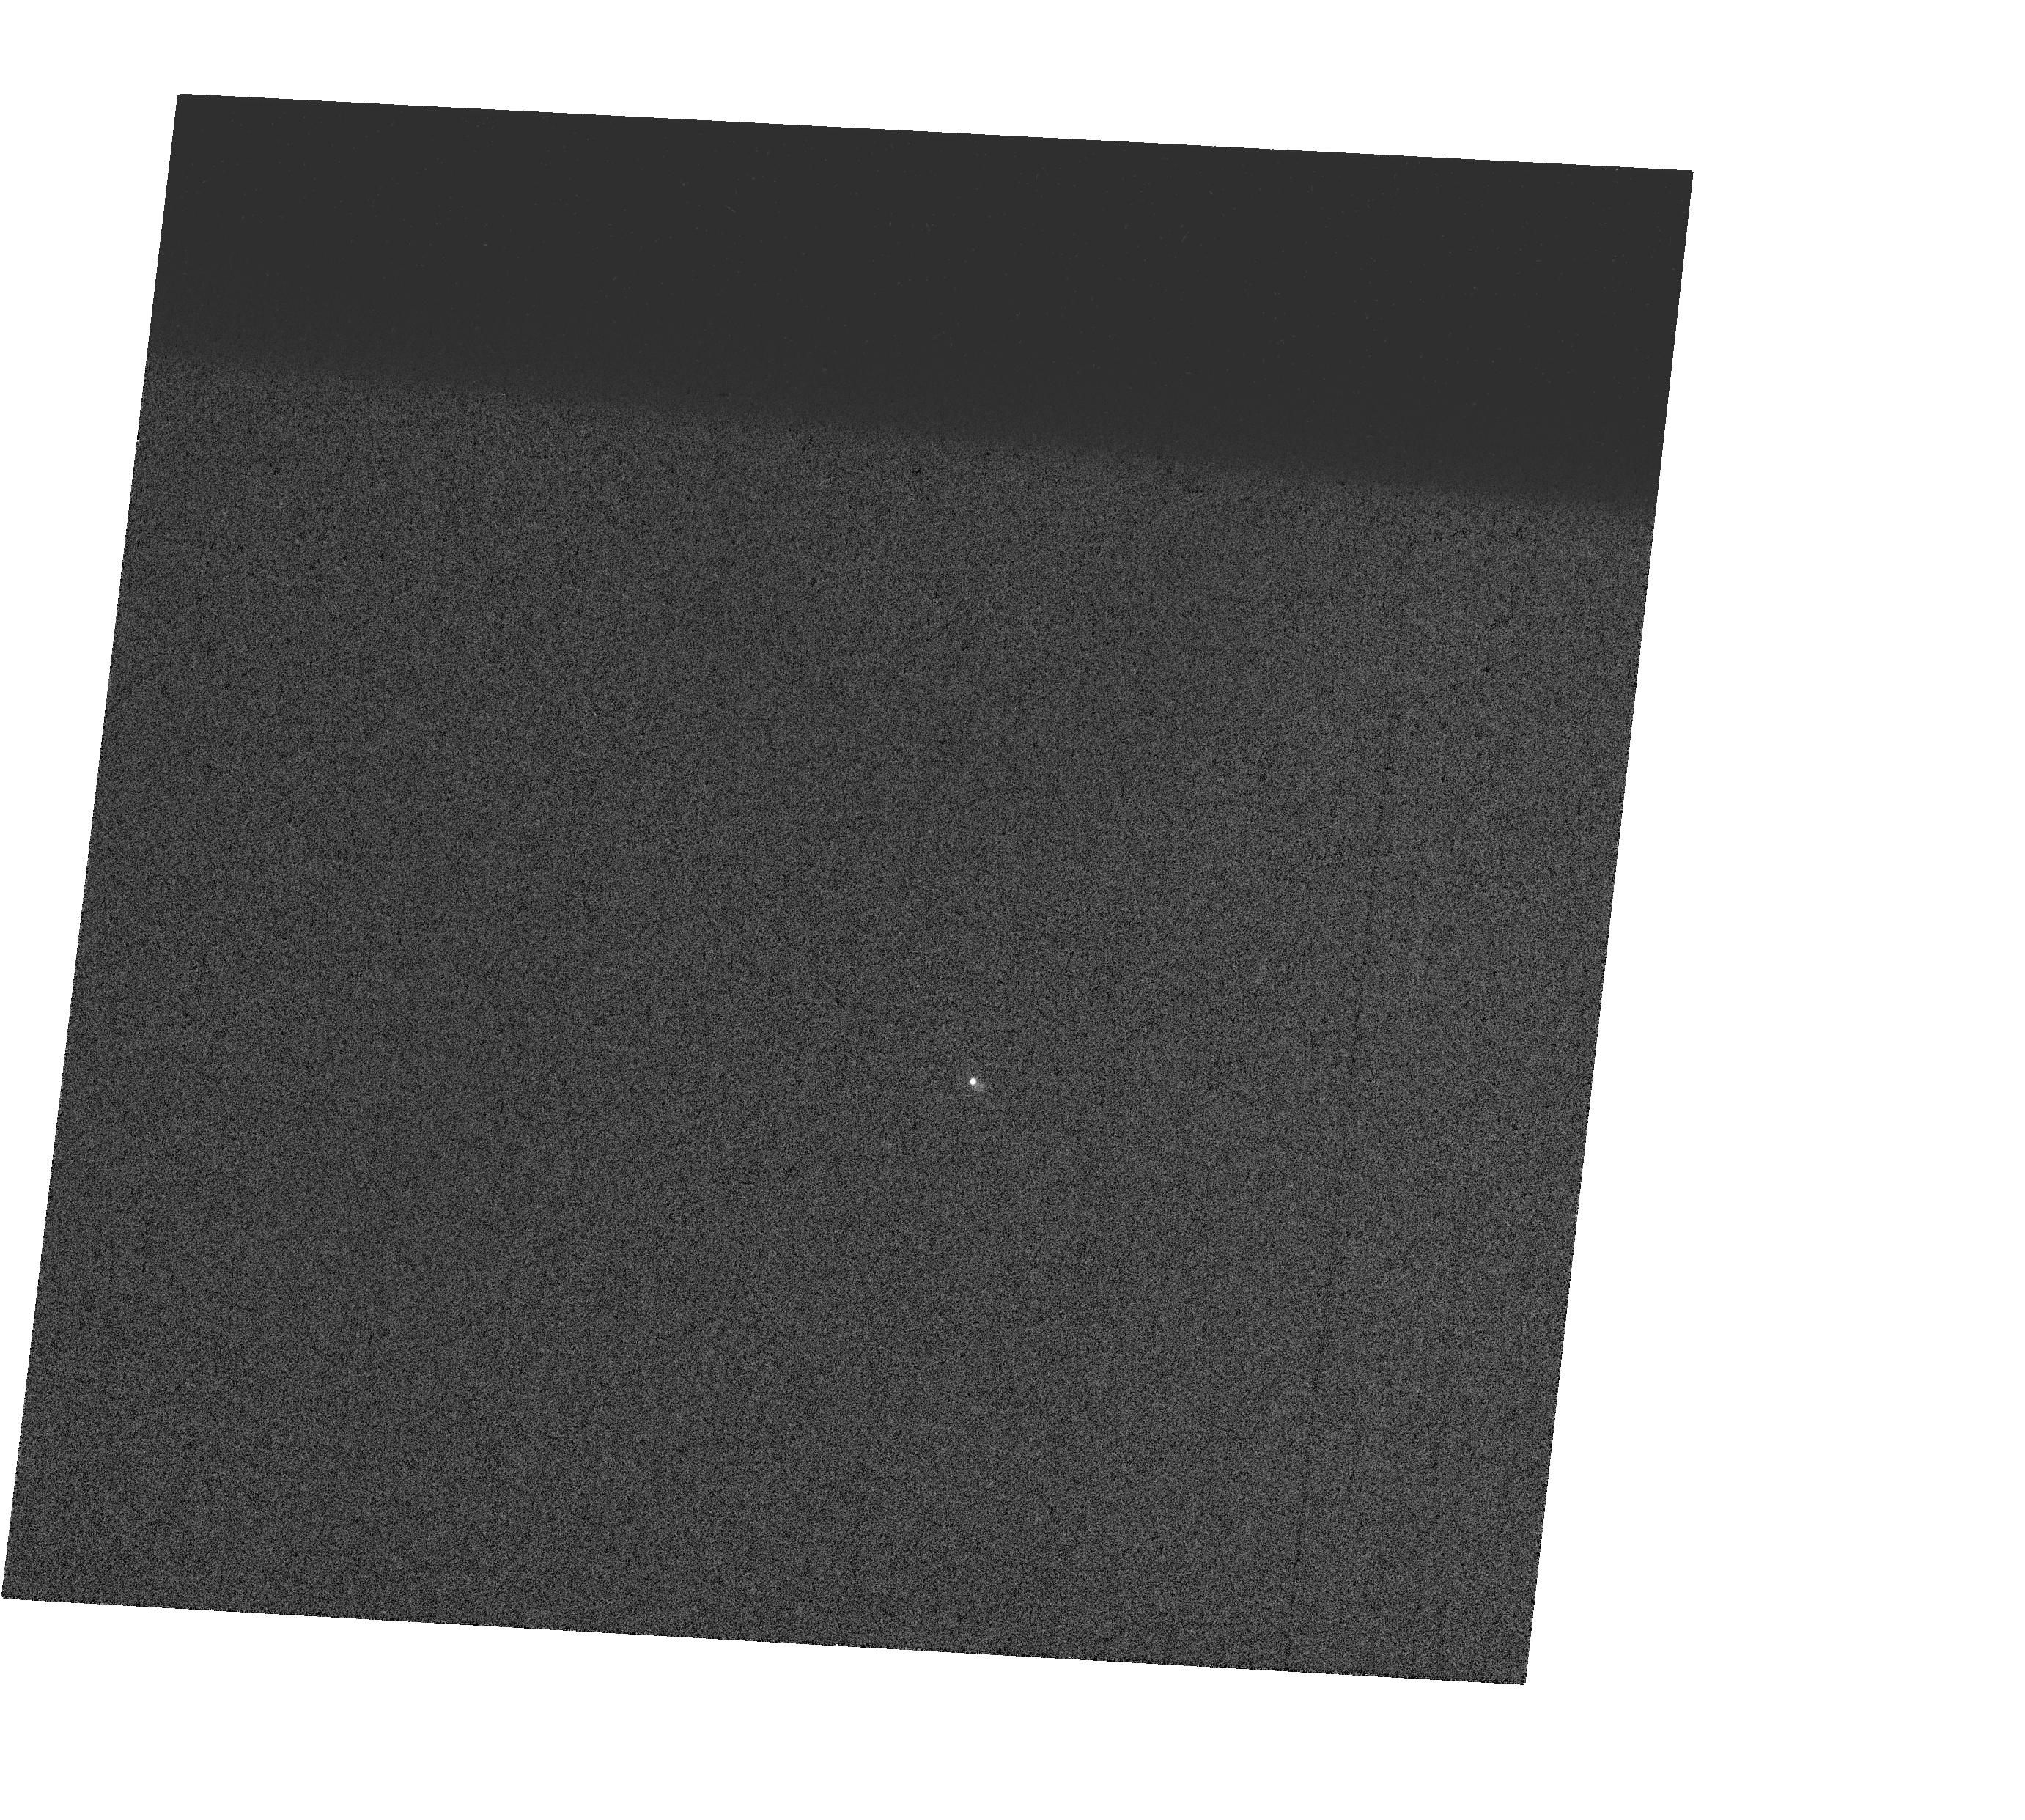
Target: V-AD-LEO. Instrument: WFC3/UVIS. Filter: FQ243N. Exposure: 1 min. Observation ID: hst_17428_08_wfc3_uvis_fq243n_if7108

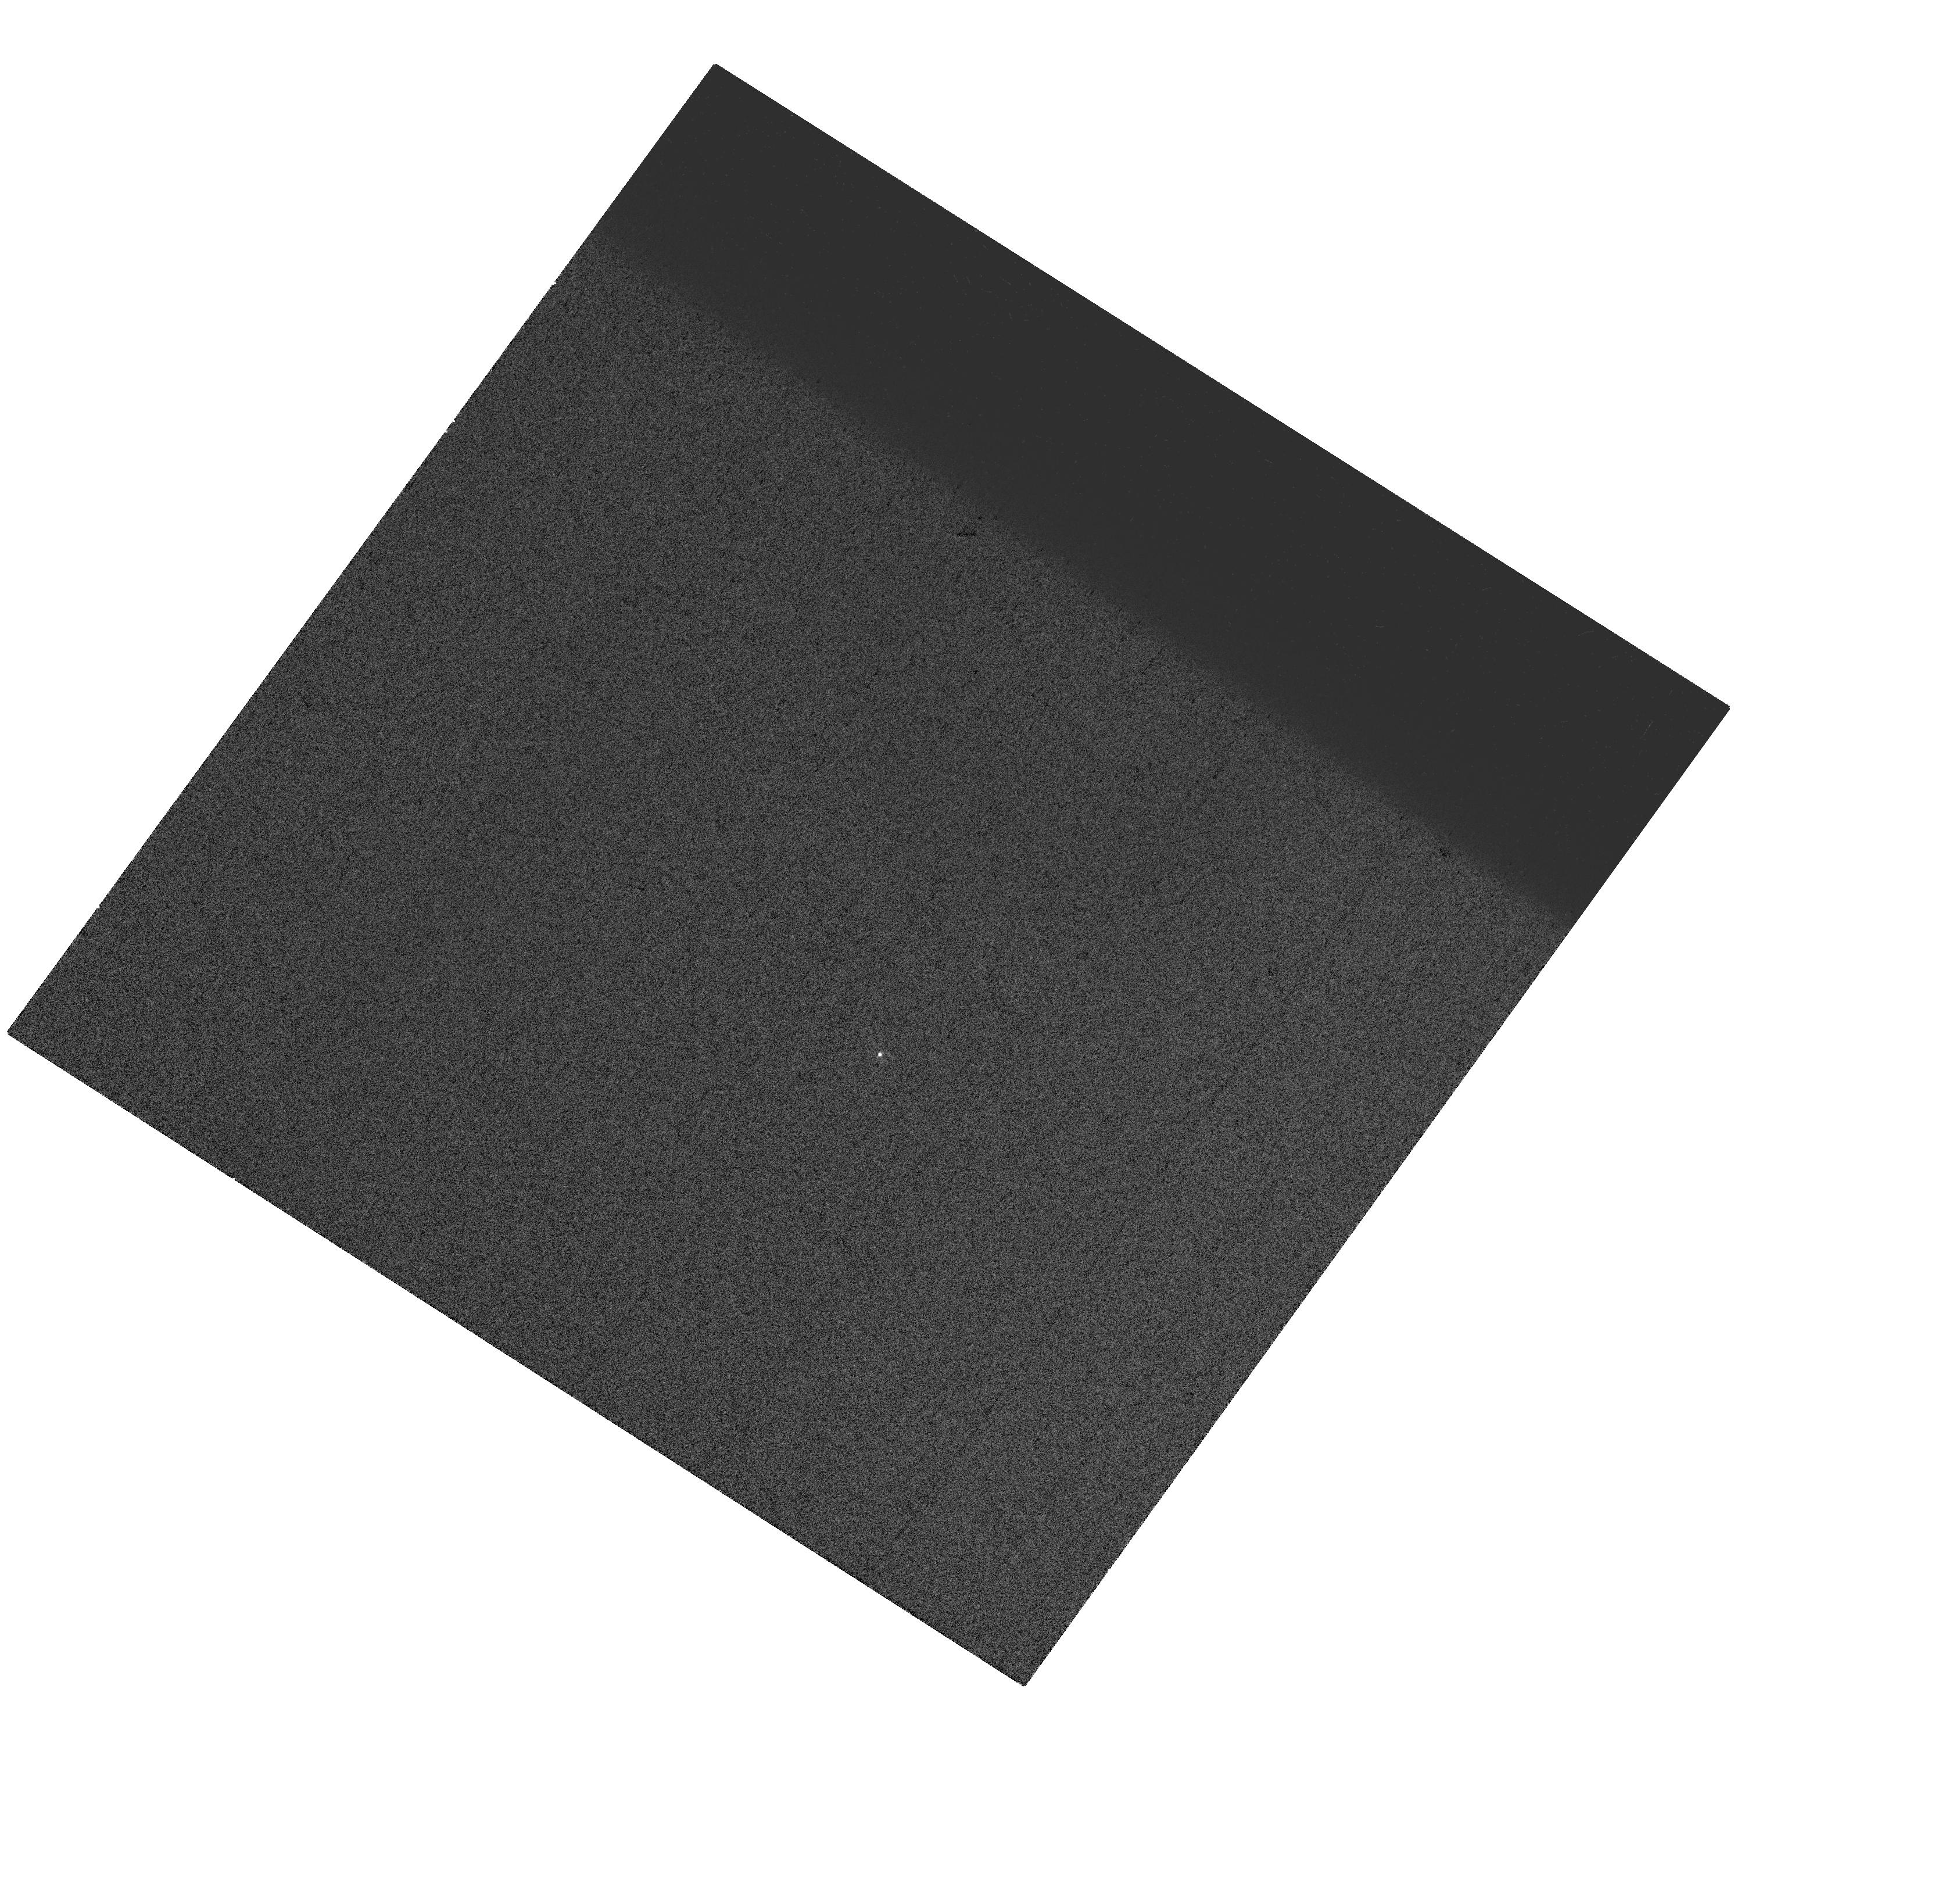
Target: V-YZ-CMI. Instrument: WFC3/UVIS. Filter: FQ243N. Exposure: 1 min. Observation ID: hst_17428_12_wfc3_uvis_fq243n_if7112

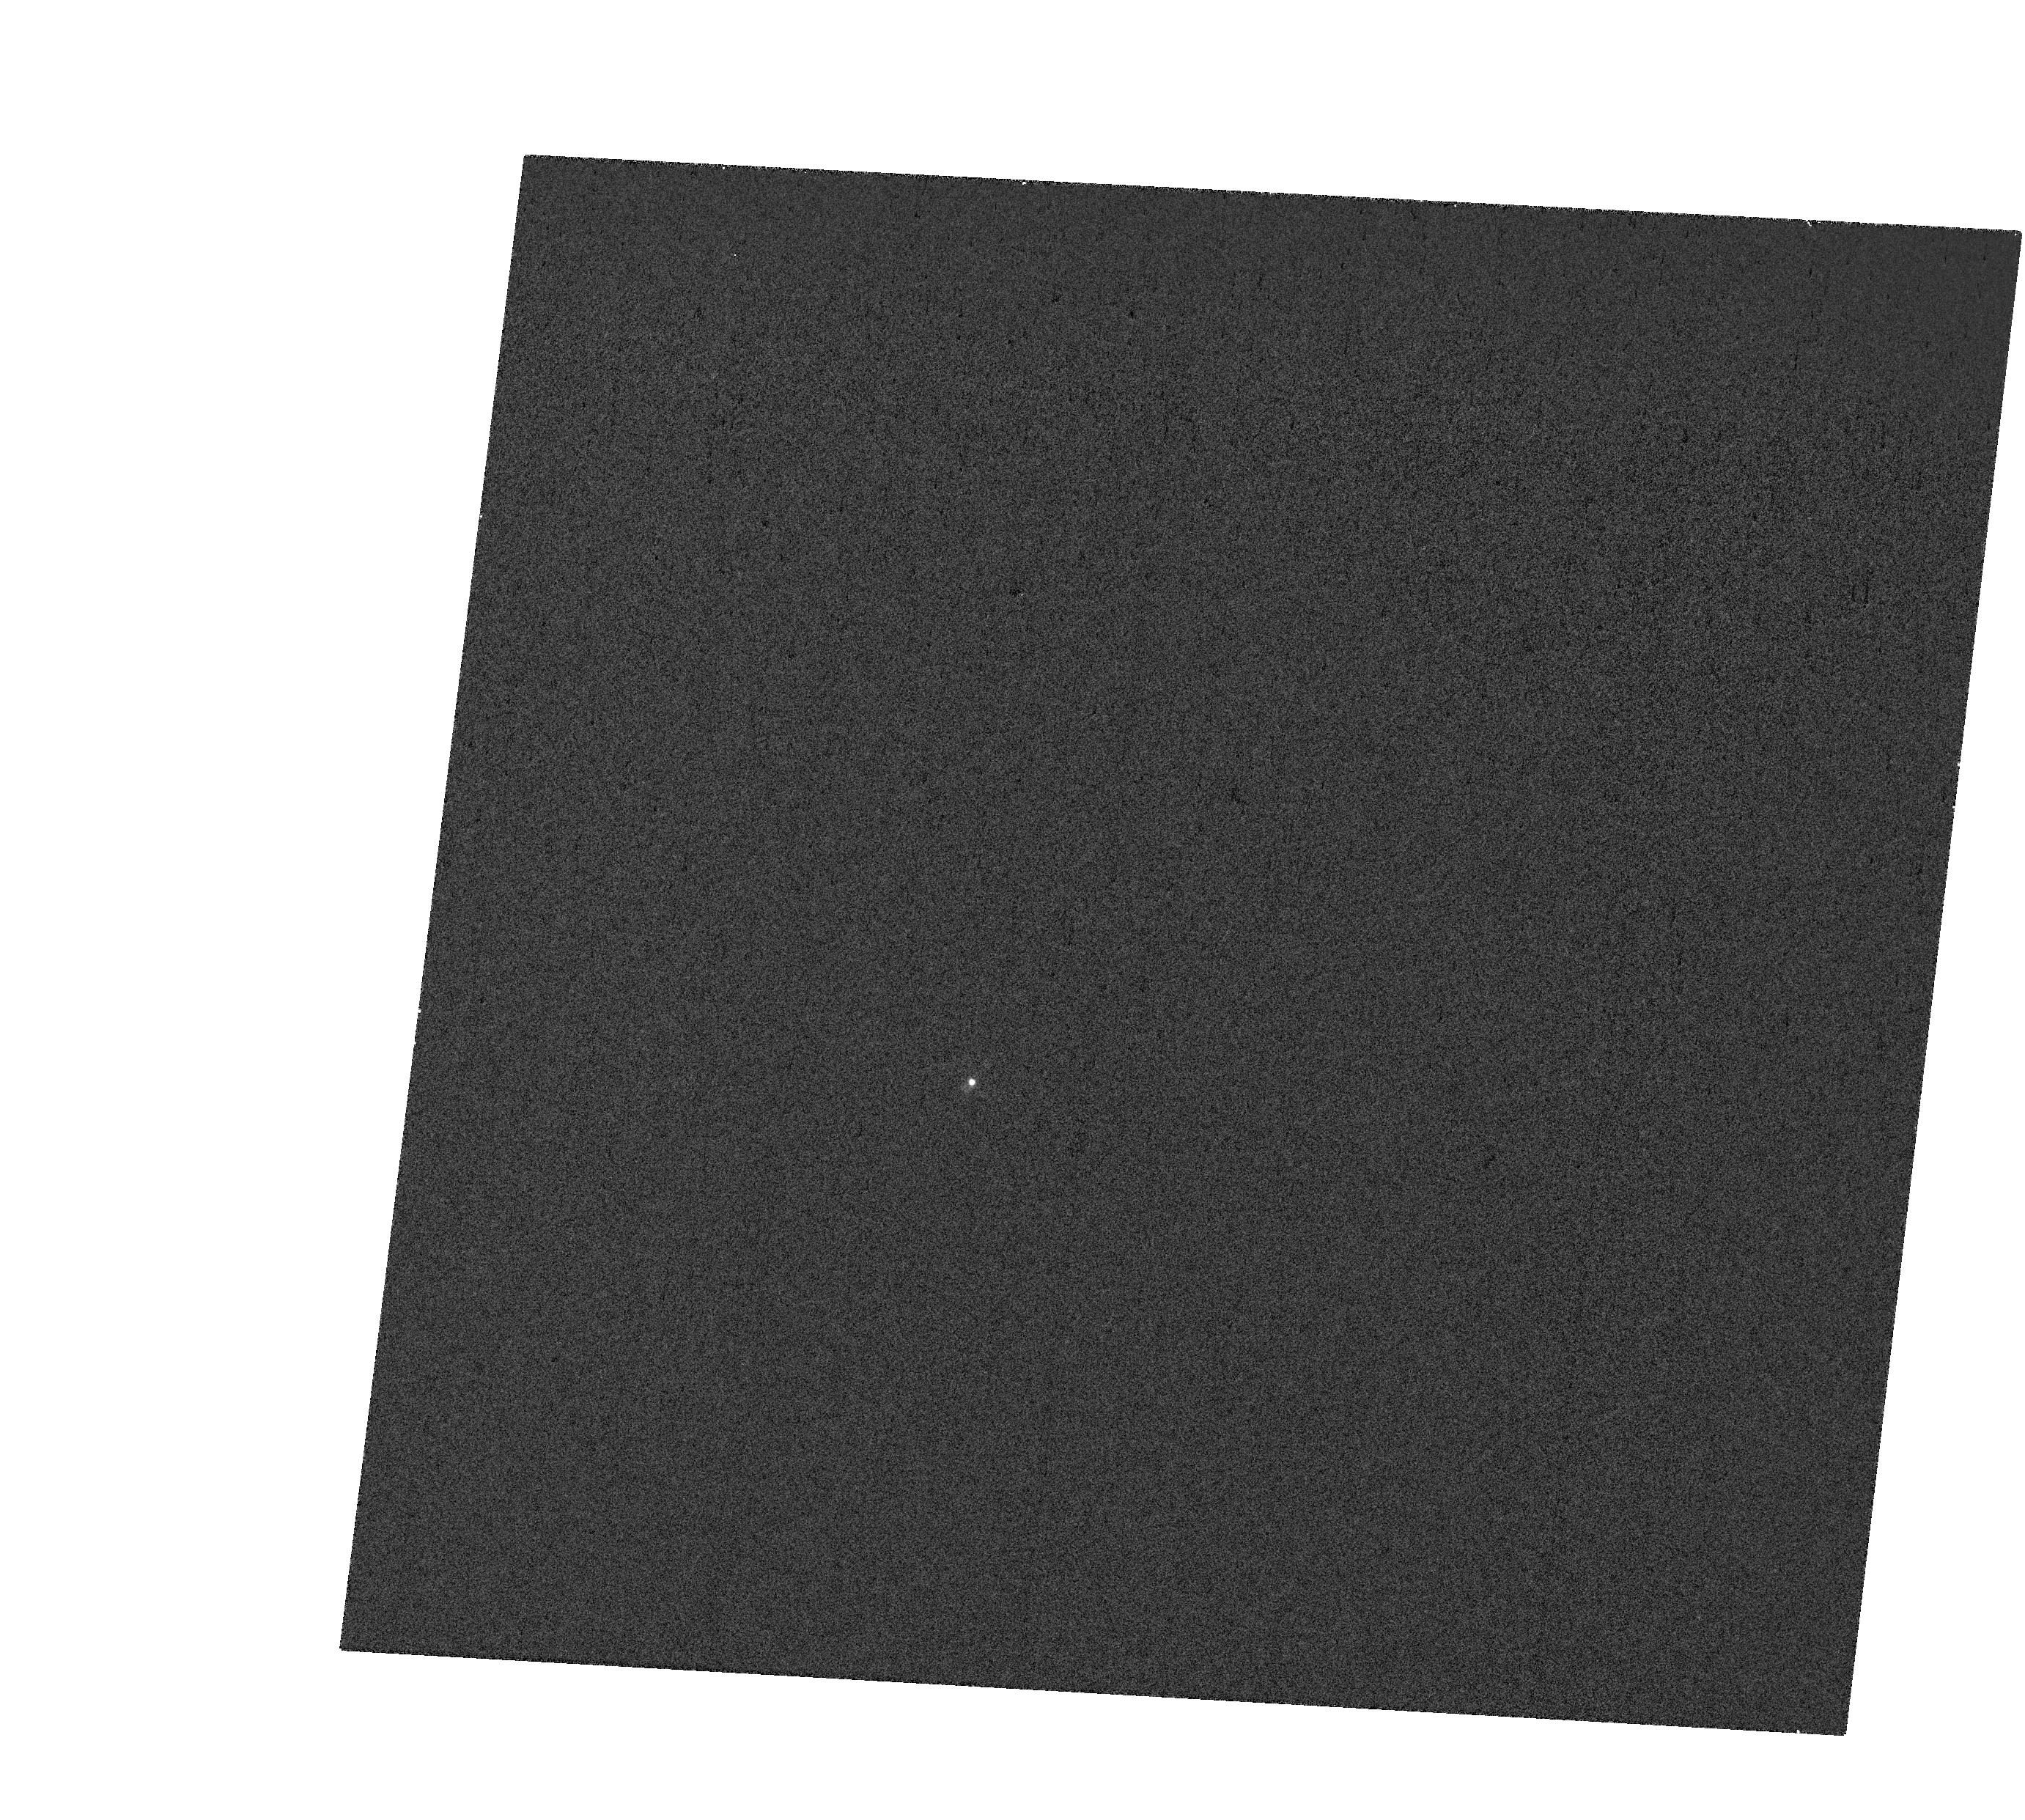
Target: V-AD-LEO. Instrument: WFC3/UVIS. Filter: FQ232N. Exposure: 2 min. Observation ID: hst_17428_08_wfc3_uvis_fq232n_if7108

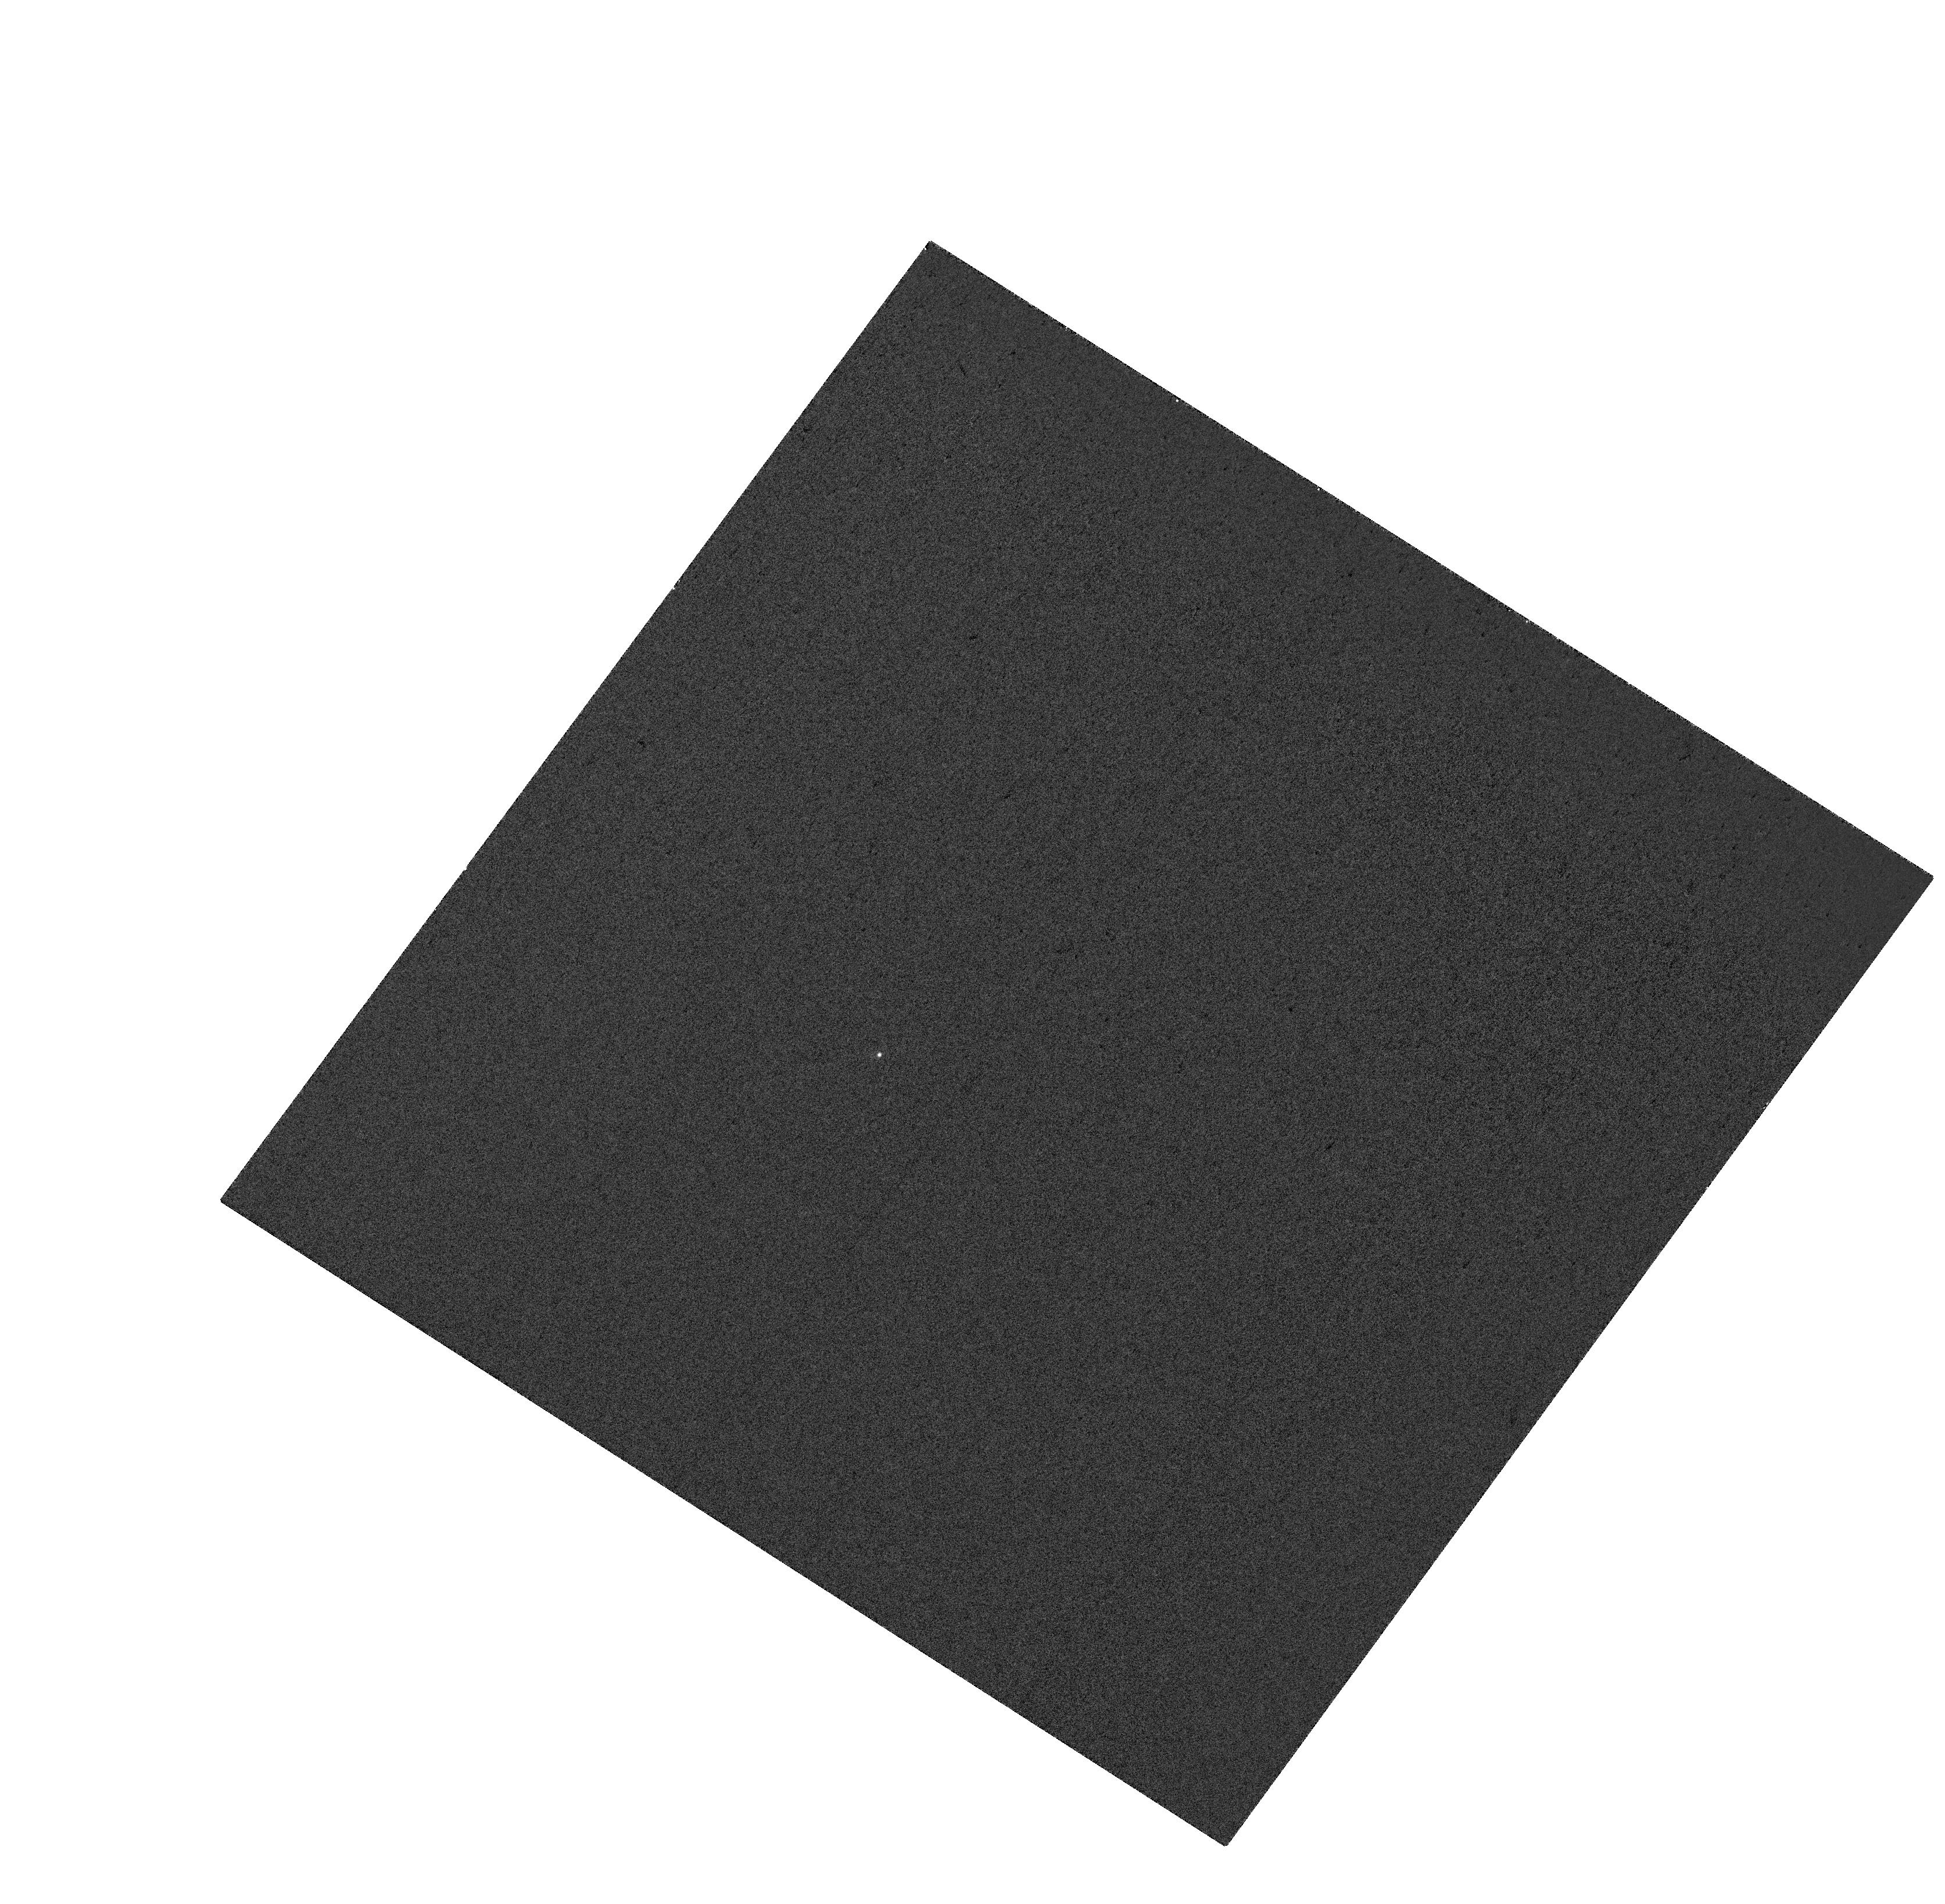
Target: V-YZ-CMI. Instrument: WFC3/UVIS. Filter: FQ232N. Exposure: 2 min. Observation ID: hst_17428_12_wfc3_uvis_fq232n_if7112

The M dwarf FUV Continuum: A Missing Driver of Atmospheric Hazes in Exoplanet Atmospheres (PI: France, Kevin)

Photochemical hazes are common in exoplanetary systems, serving as important reservoirs for atmospheric molecules while influencing our ability to measure the local physical conditions in a planet's atmosphere. Characterization and modeling of aerosol and hazes have taken on added importance as JWST examines exoplanet atmospheres in exquisite detail. Understanding the formation and composition of atmospheric hazes on all types of exoplanets requires knowledge of both the atmospheric spectra and the driving stellar ultraviolet radiation. A key area of uncertainty in modeling haze formation on planets around M dwarfs is the spectral shape and absolute flux level of the stellar far-ultraviolet (FUV) continuum. The quiescent FUV continuum flux is below the instrumental background level for essentially all of HST's previous M dwarf characterization programs, and resultant uncertainty in input conditions changes the predicted haze abundances by an order-of-magnitude on temperate exoplanets. We propose a novel set of FUV spectroscopic observations with HST-COS to directly measure the quiescent FUV continuum flux in a small sample of benchmark M dwarfs for the first time. We will use a combination of COS G130M, G160M, and G185M settings to measure high-fidelity FUV continuum spectra in both quiescent and flare states, while avoiding the chromospheric emission lines that set the bright object avoidance levels for COS. We will release fully reduced FUV continuum spectra to support atmospheric models of haze formation, photochemistry, and simulated transmission spectra for a range of exoplanets observed with both HST and JWST.